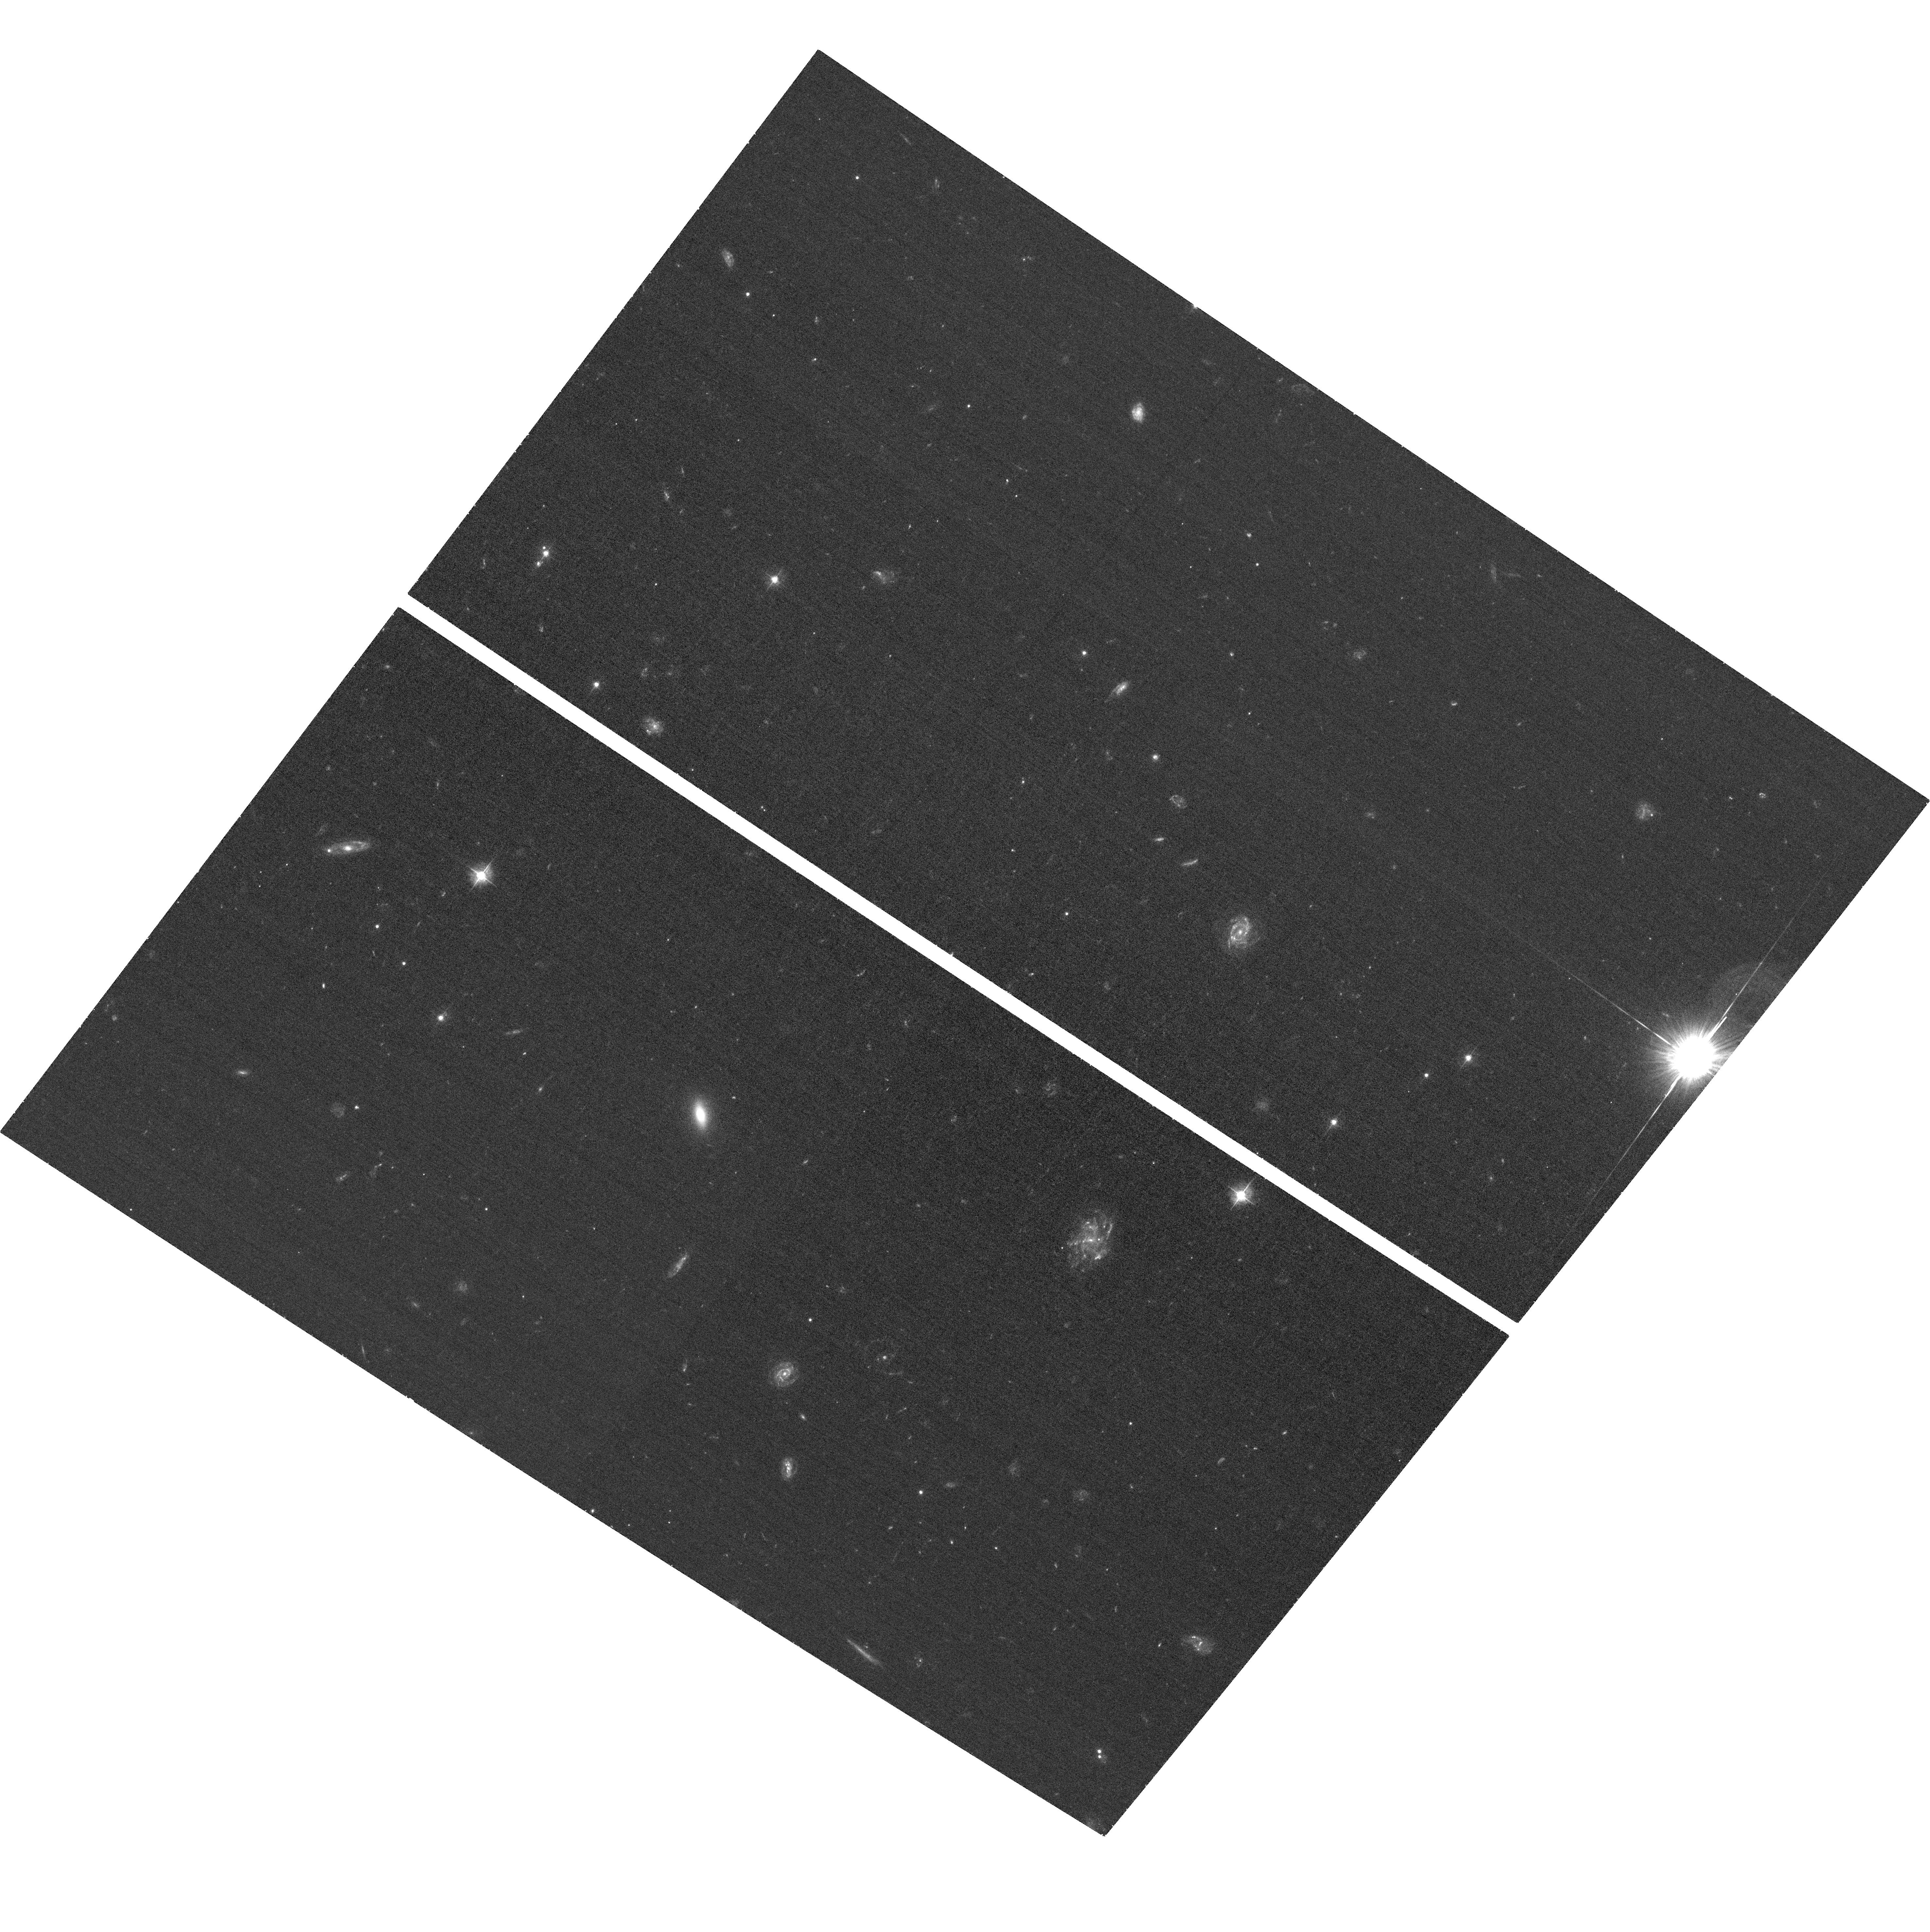
Target: WISELAB1541+14. Instrument: ACS/WFC. Filter: F435W. Exposure: 35 min. Observation ID: hst_12481_06_acs_wfc_f435w_jbrk06

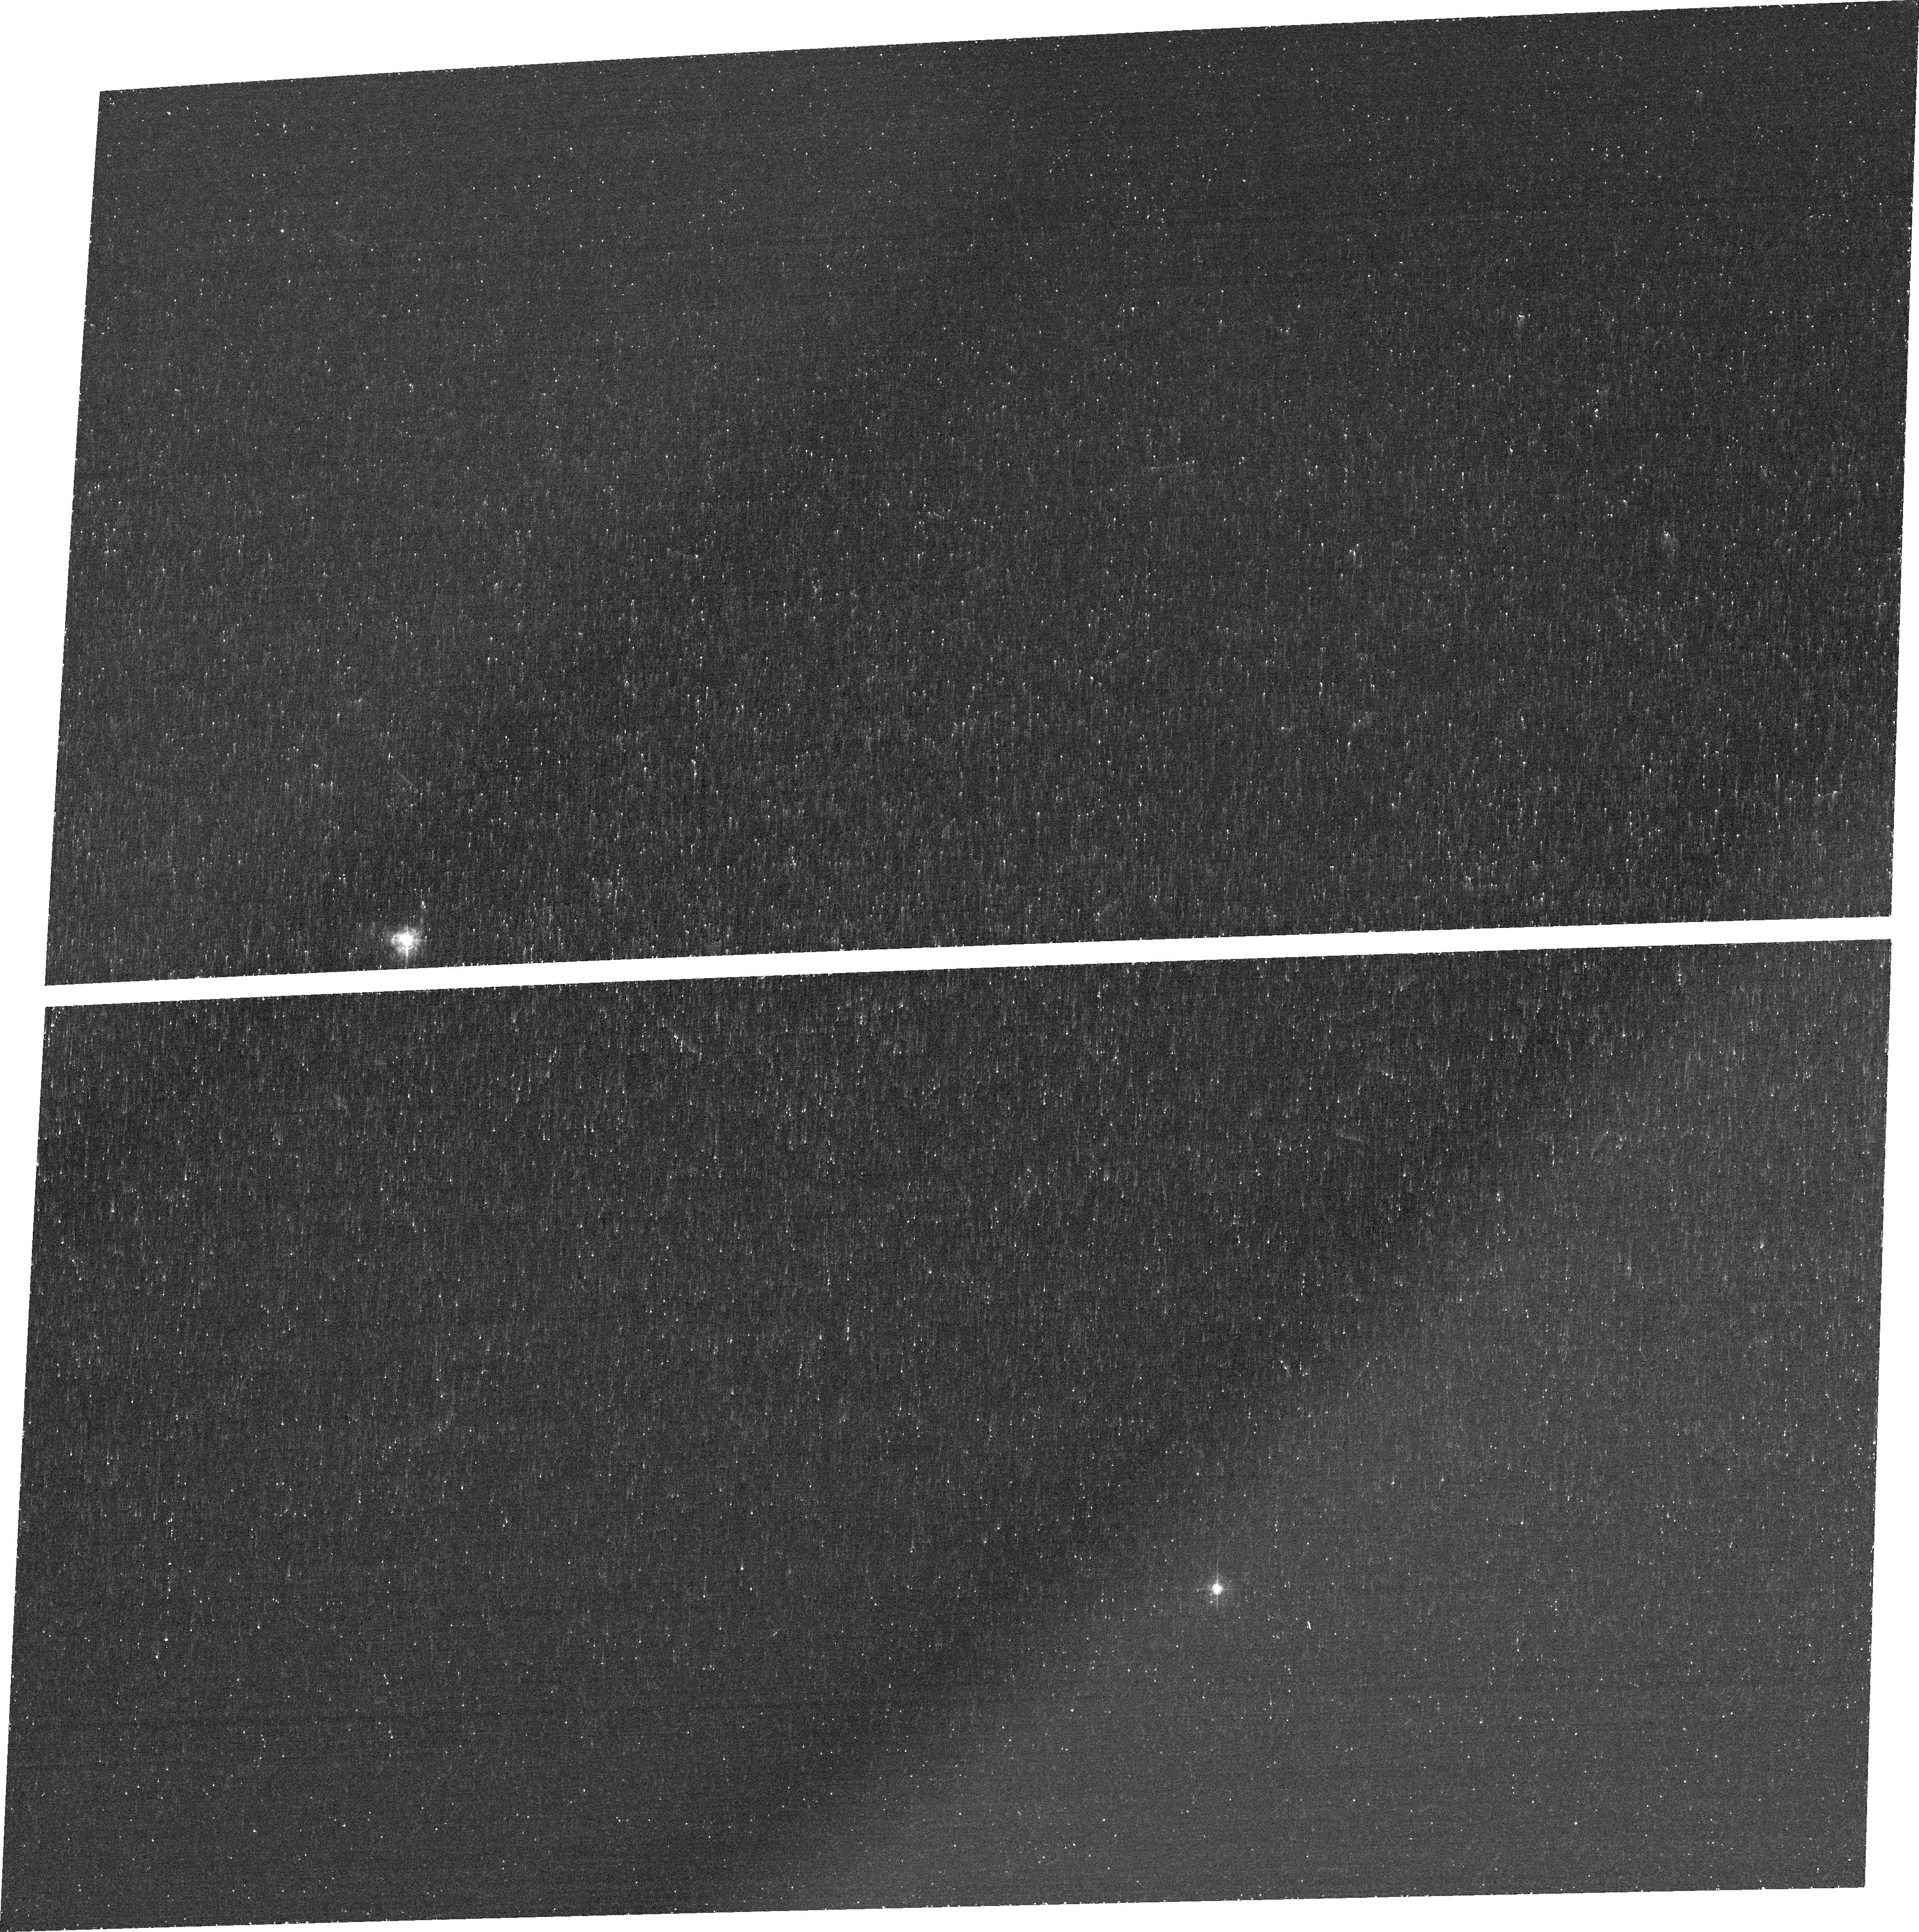
Target: WISELAB1136+42. Instrument: ACS/WFC. Filter: FR423N. Exposure: 44 min. Observation ID: jbrk14010

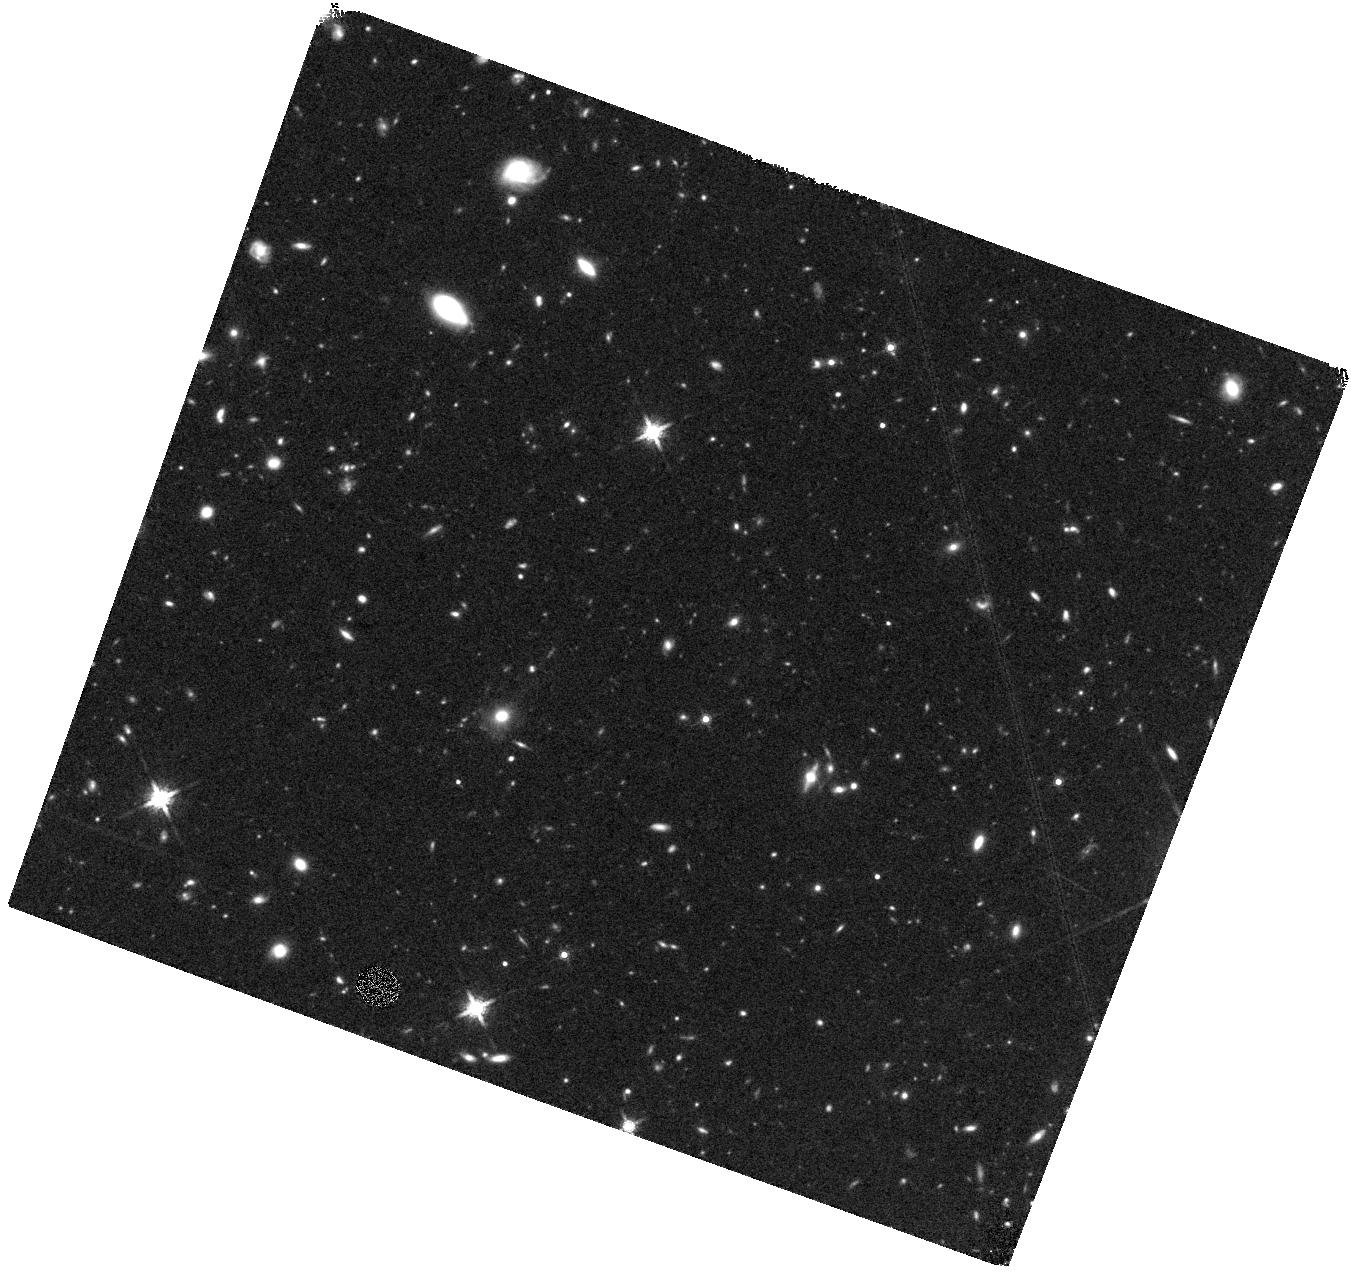
Target: WISELAB0149+23. Instrument: WFC3/IR. Filter: F160W. Exposure: 44 min. Observation ID: hst_12481_09_wfc3_ir_f160w_ibrk09

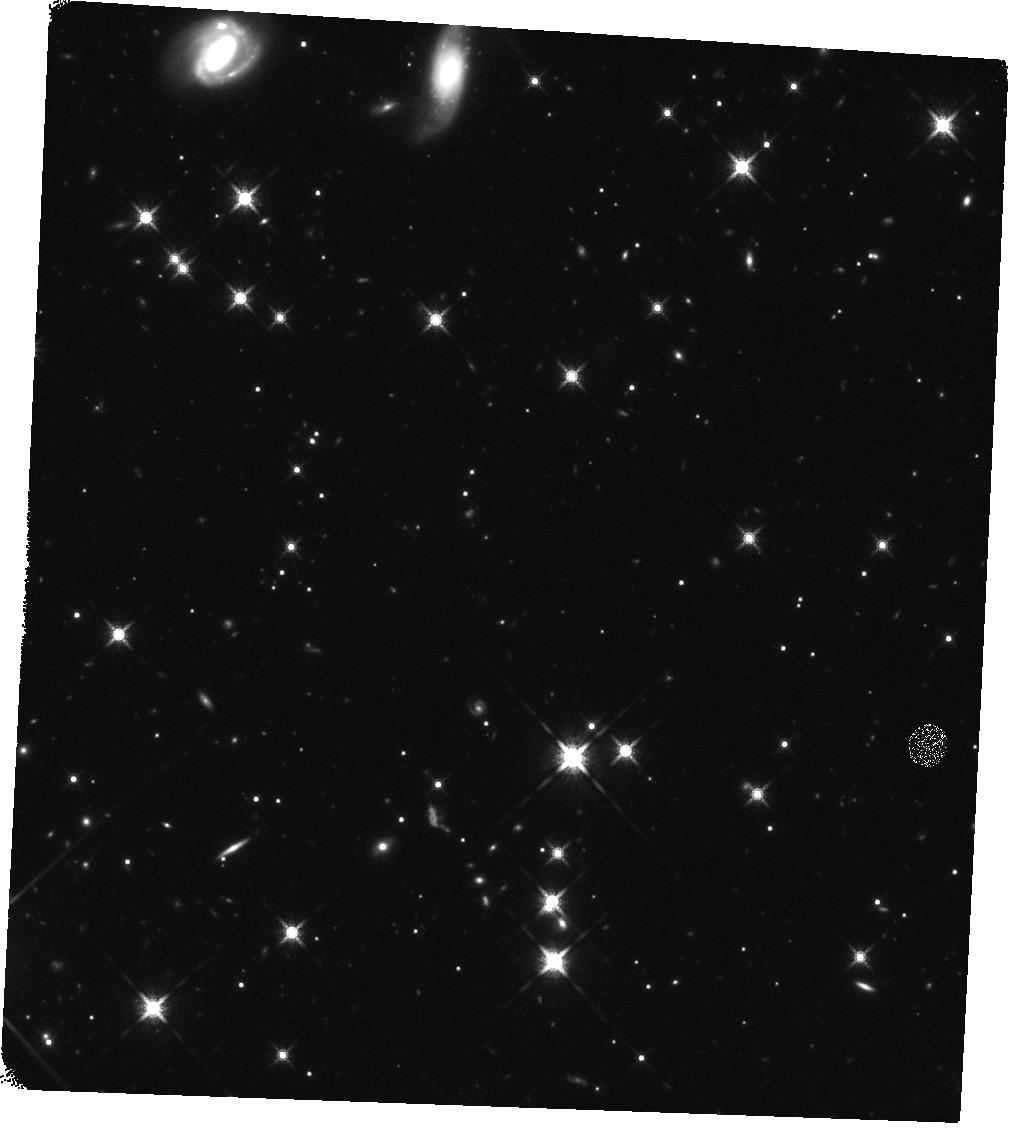
Target: WISELAB1814+34. Instrument: WFC3/IR. Filter: F160W. Exposure: 44 min. Observation ID: hst_12481_01_wfc3_ir_f160w_ibrk01

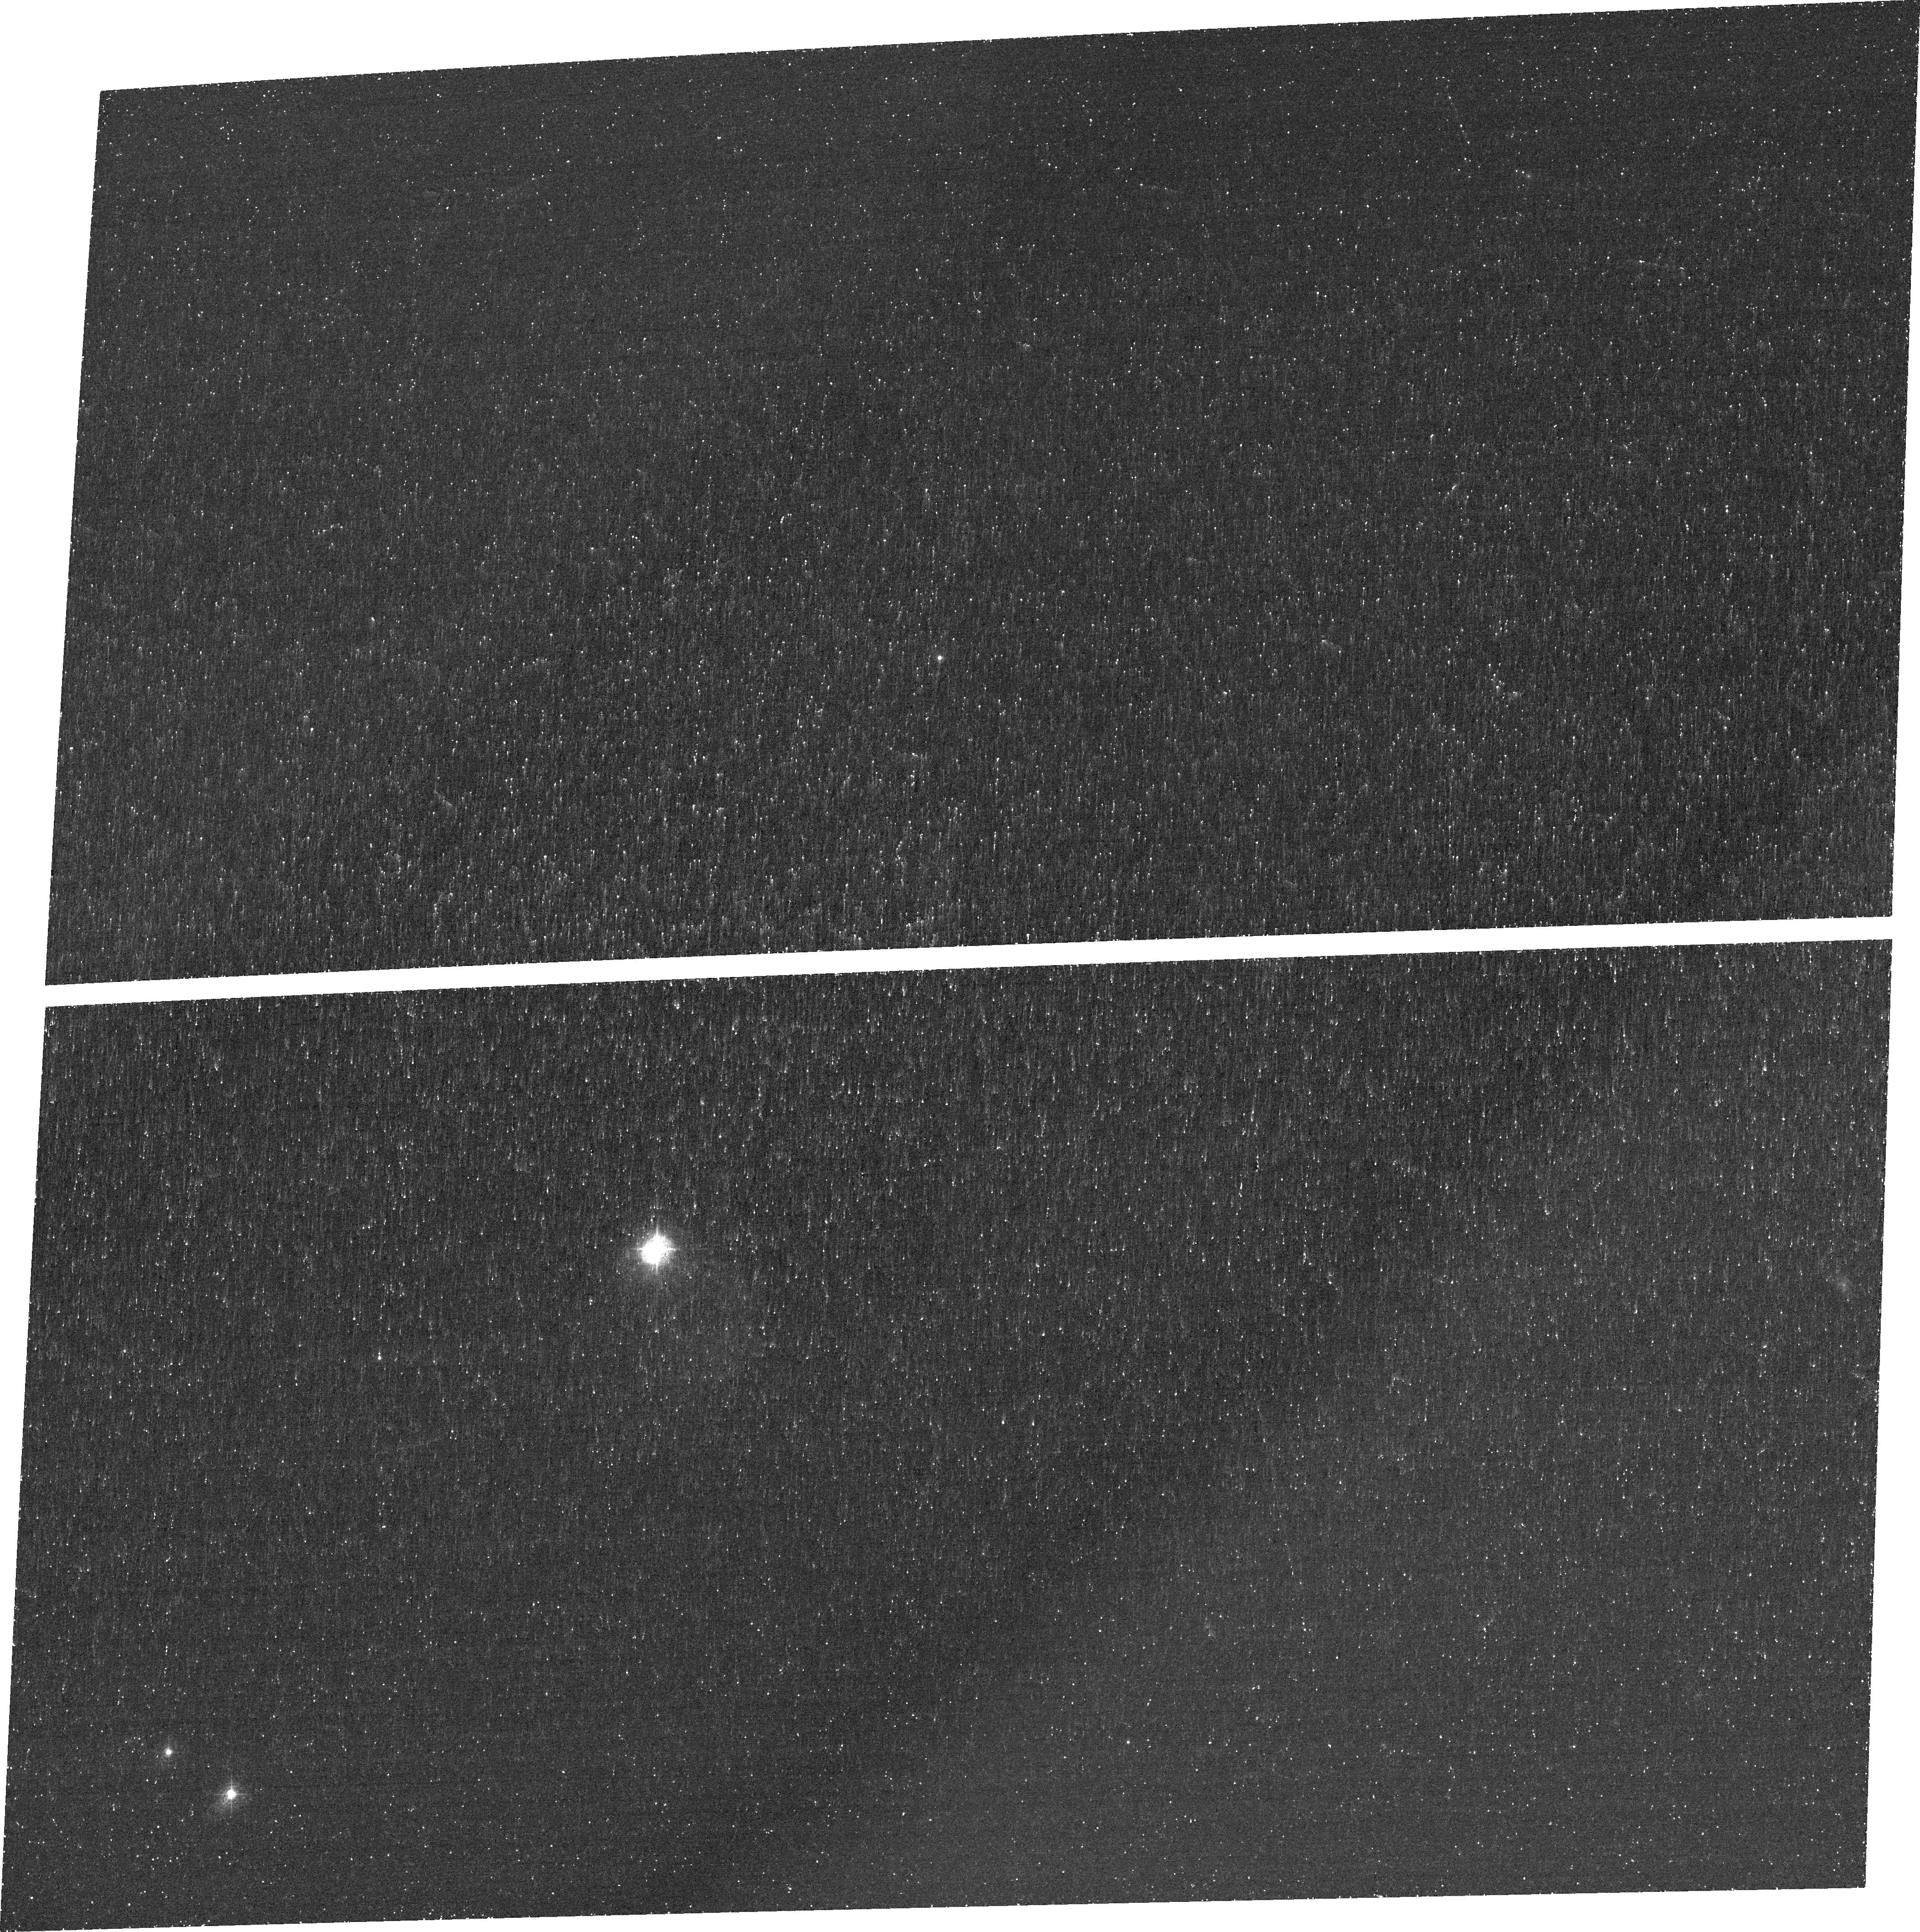
Target: WISELAB1541+14. Instrument: ACS/WFC. Filter: FR388N. Exposure: 45 min. Observation ID: jbrk08020

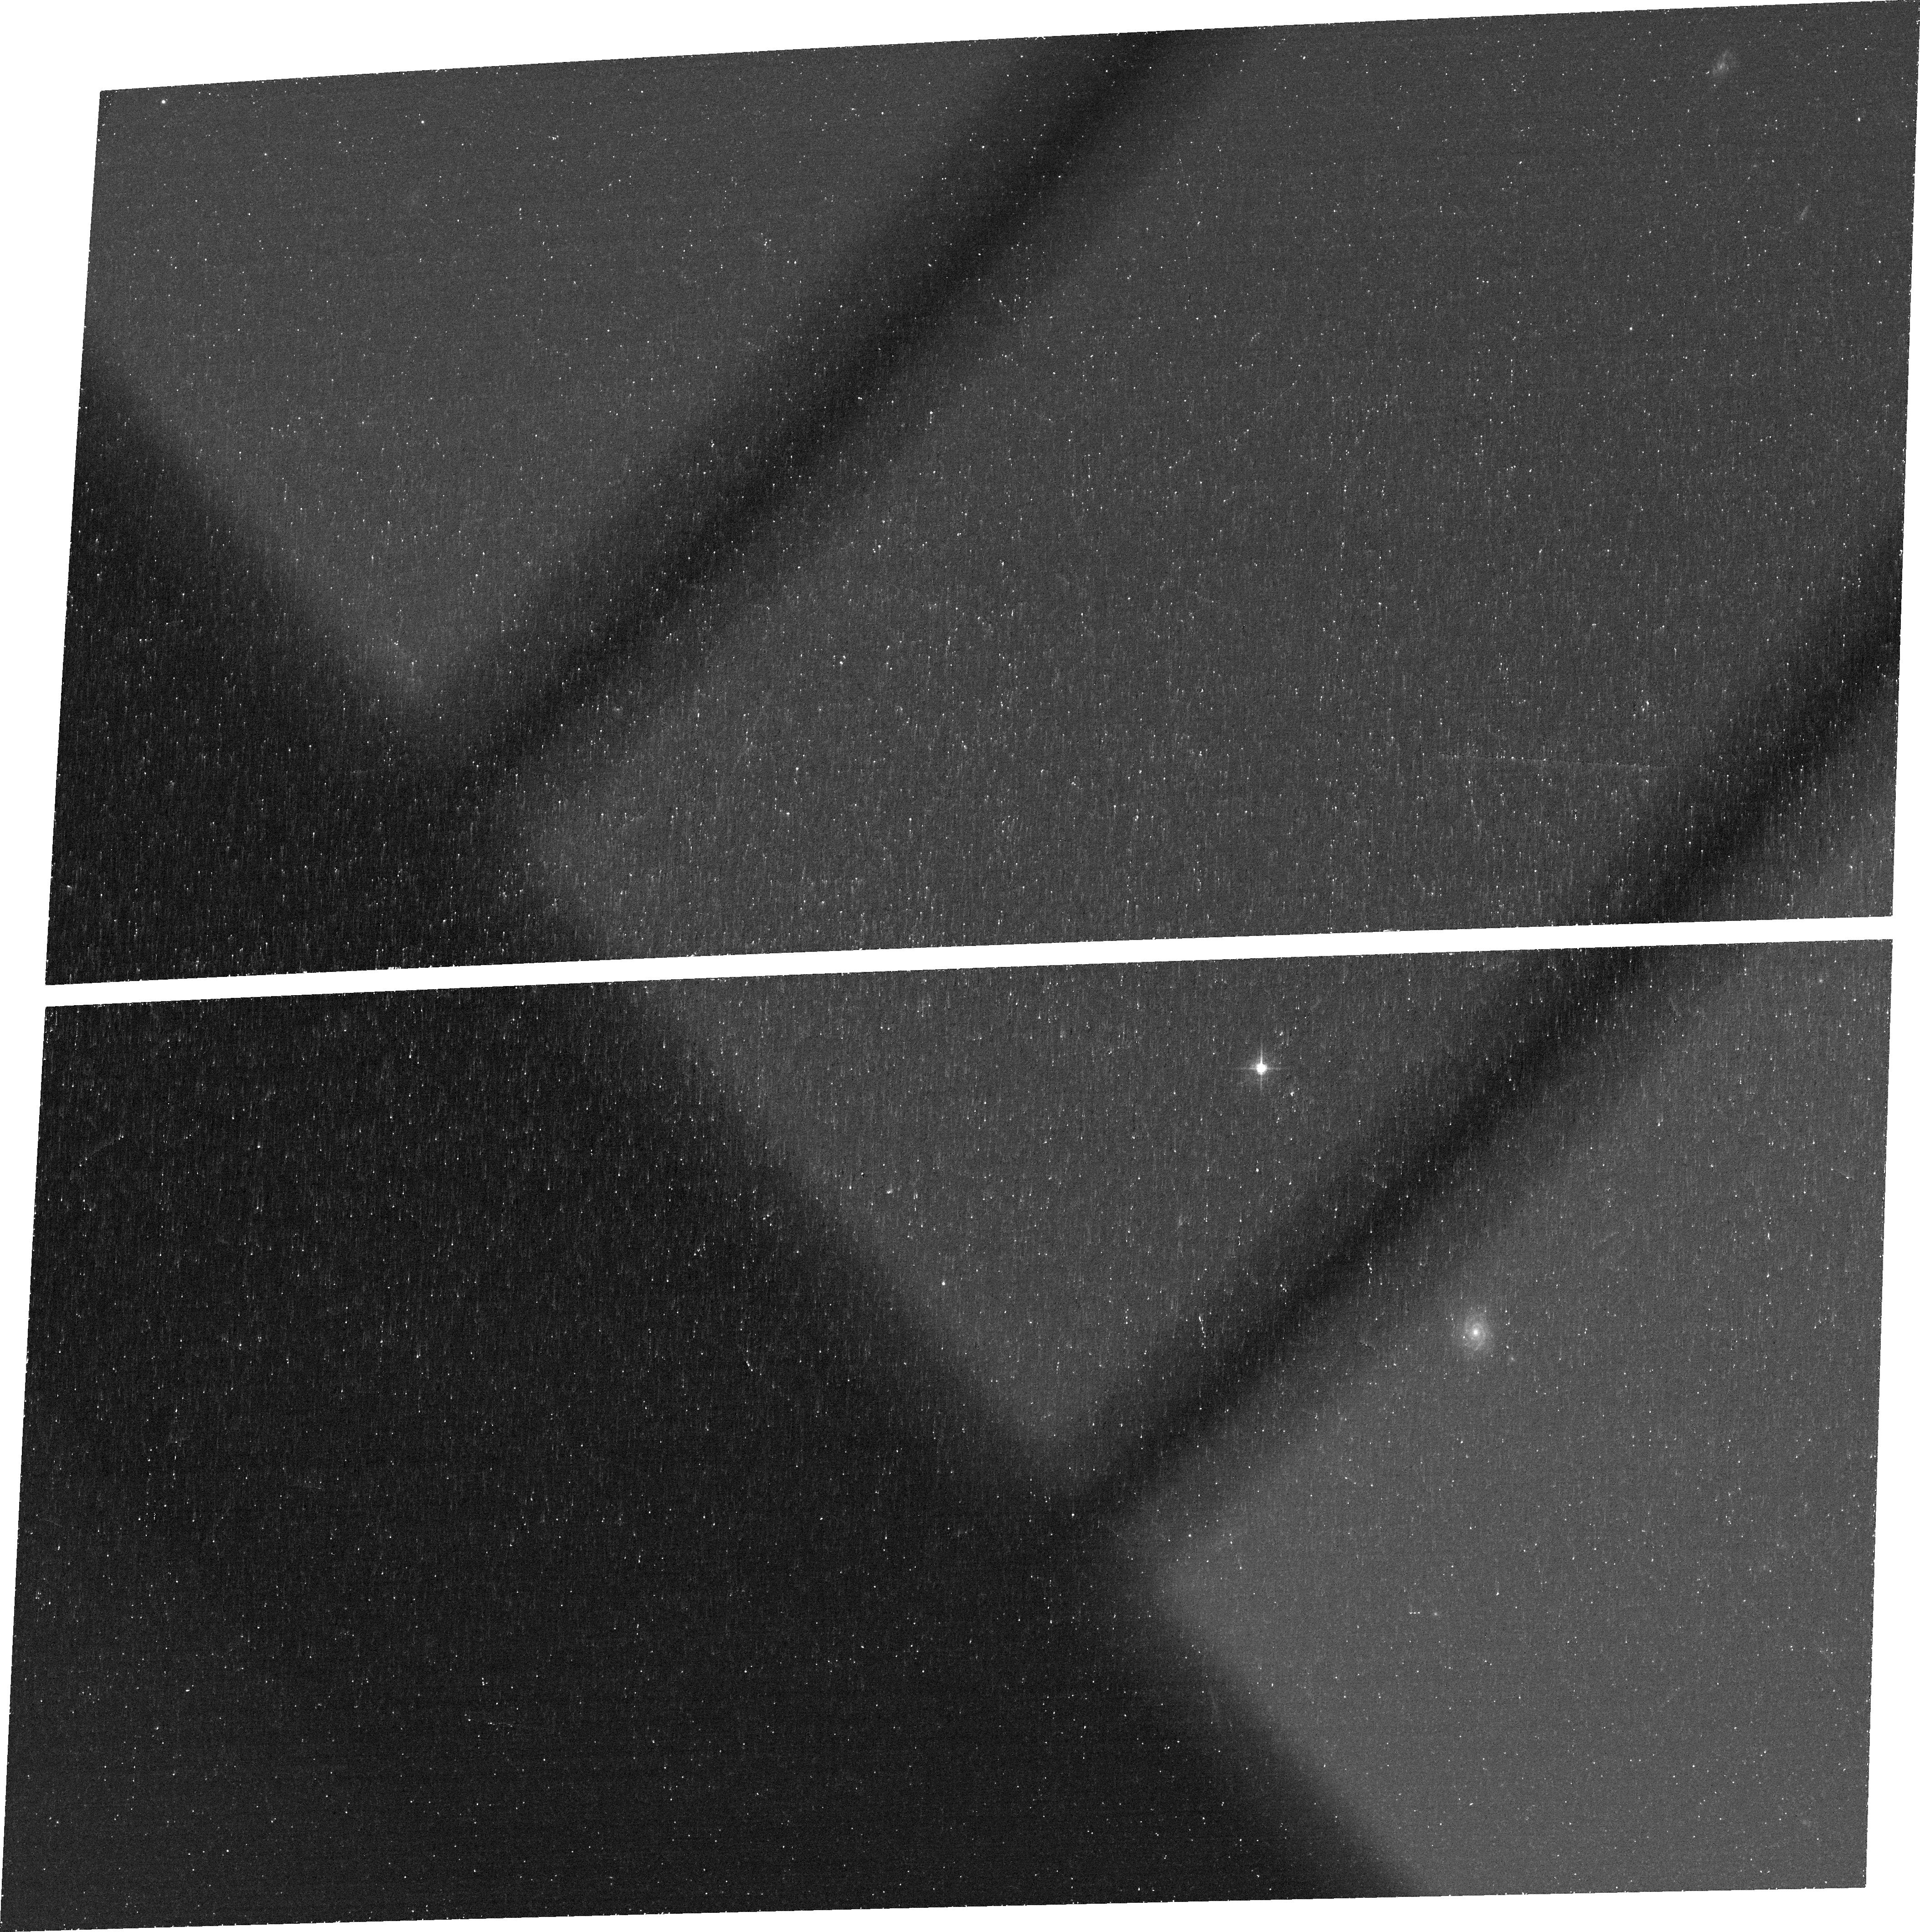
Target: WISELAB0149+23. Instrument: ACS/WFC. Filter: FR505N. Exposure: 45 min. Observation ID: jbrk11020

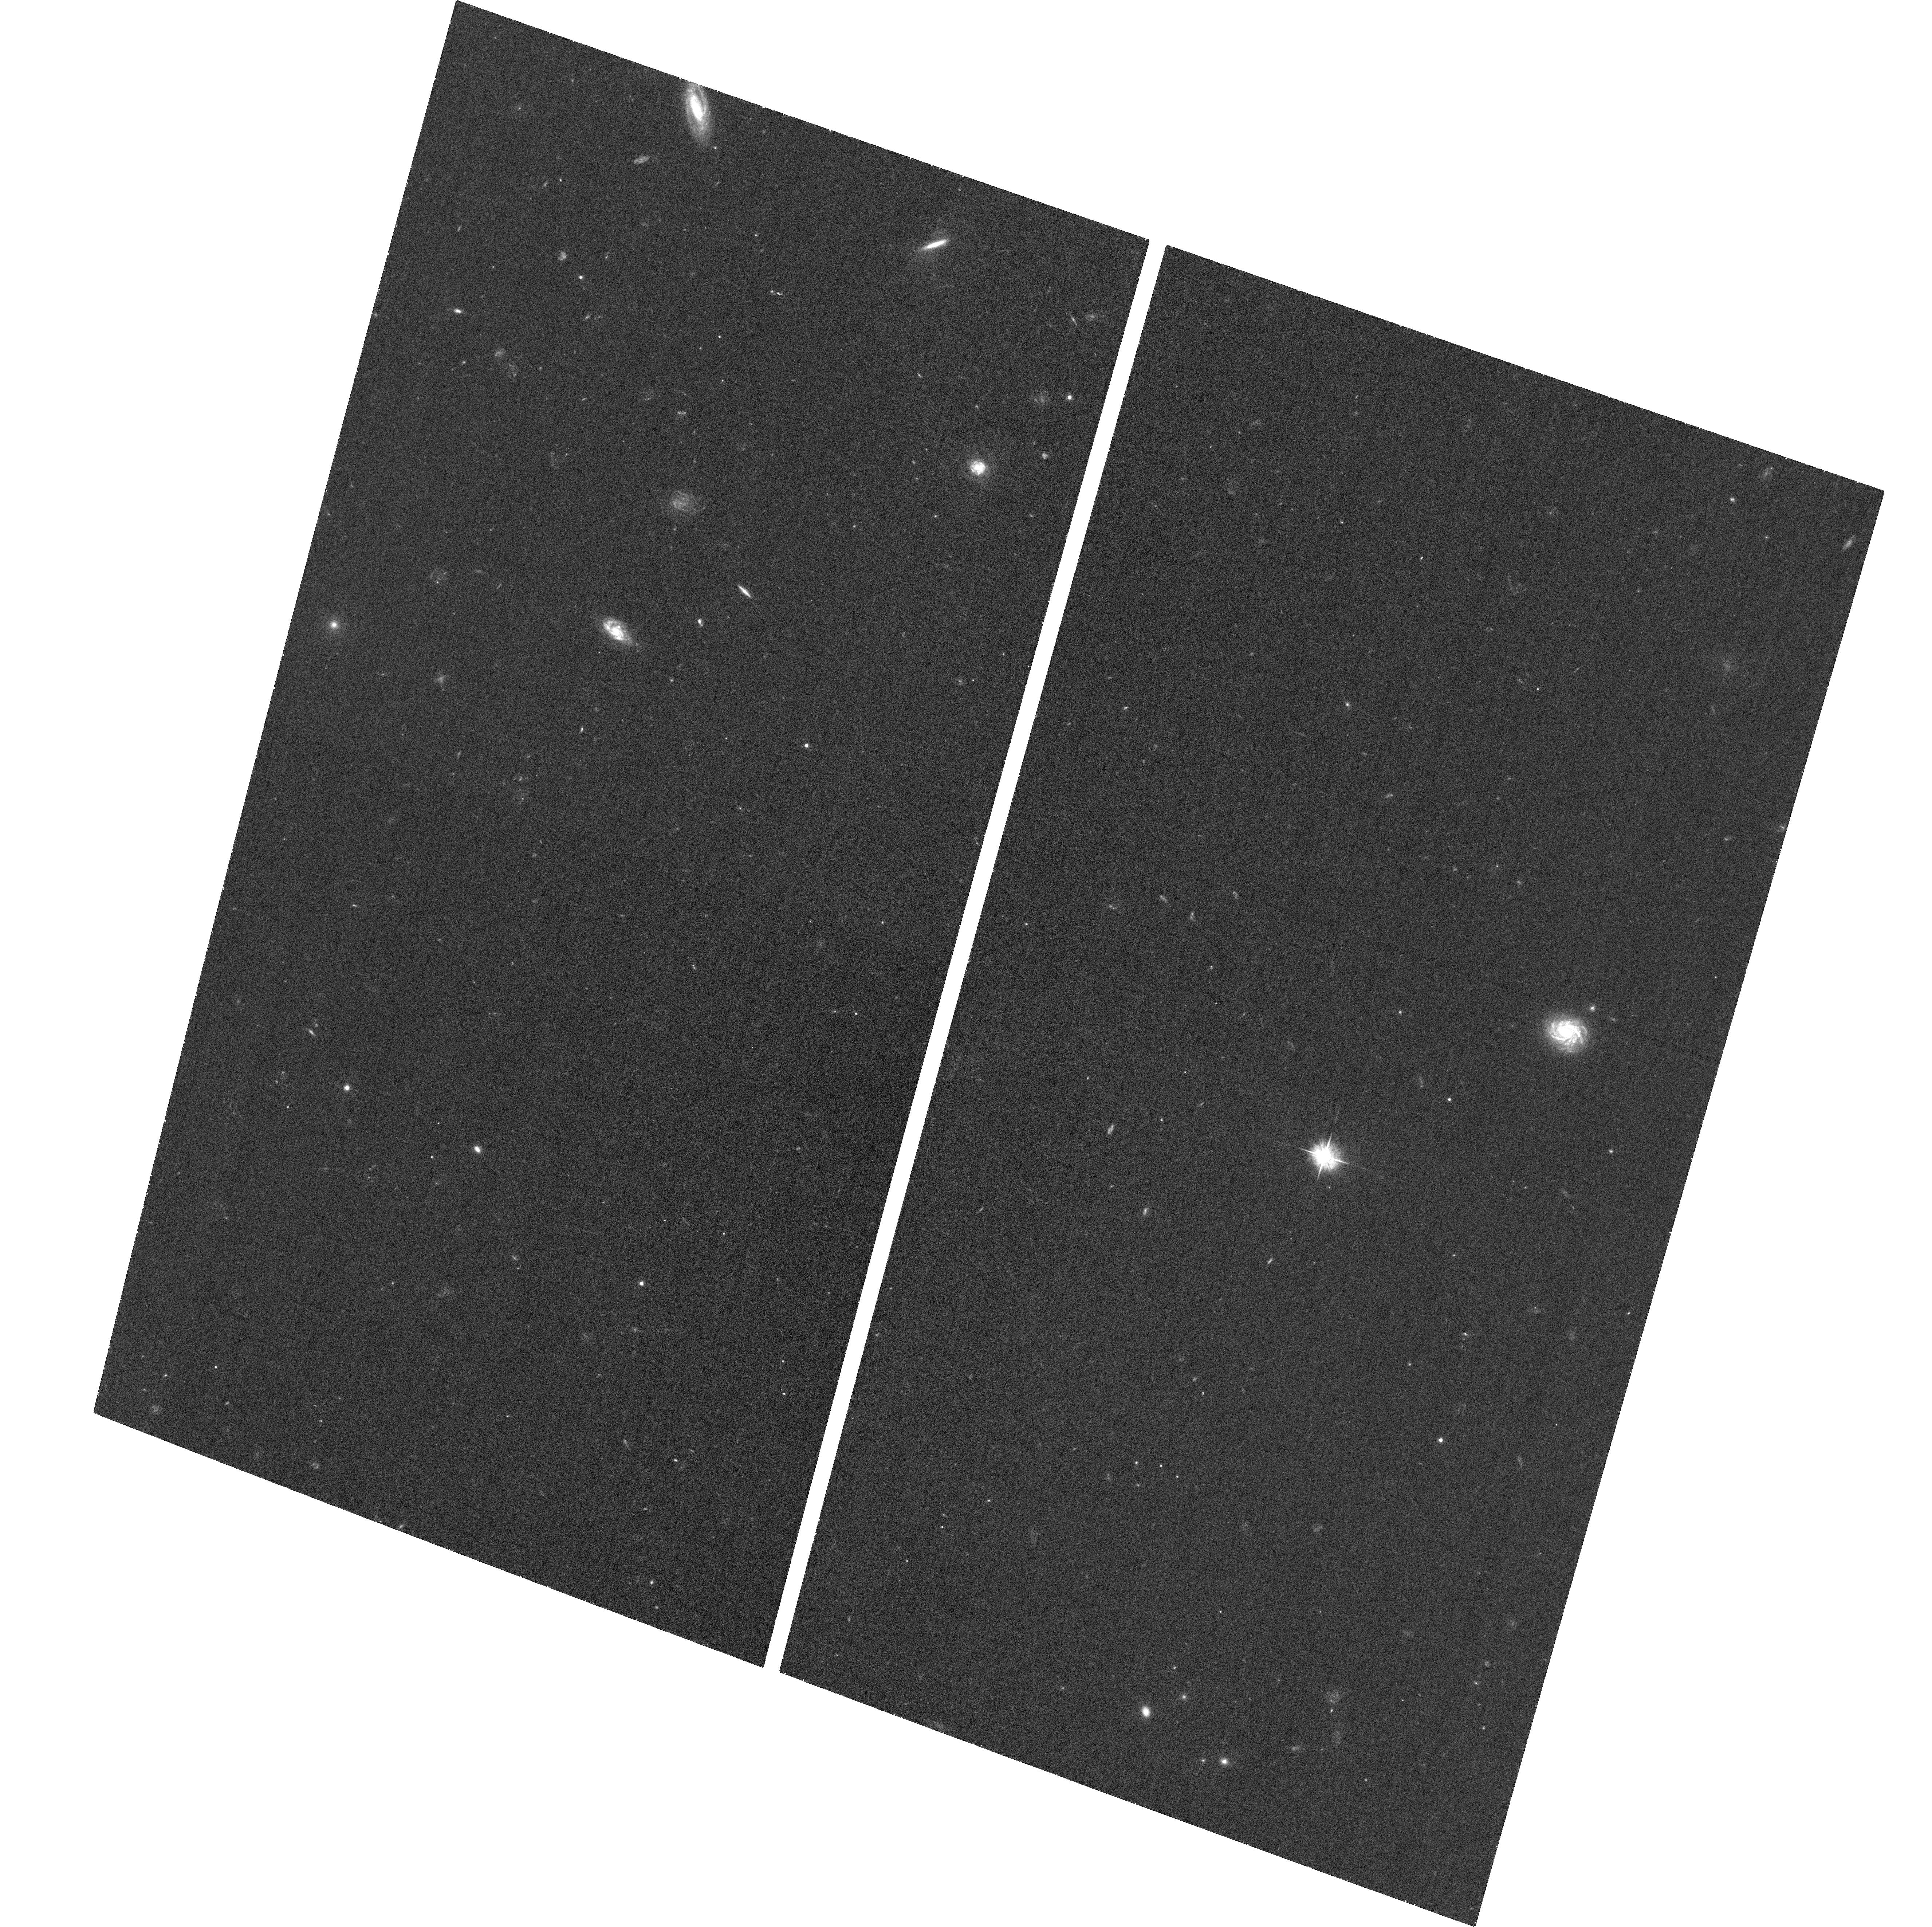
Target: WISELAB0149+23. Instrument: ACS/WFC. Filter: F475W. Exposure: 35 min. Observation ID: hst_12481_10_acs_wfc_f475w_jbrk10

WISE-Selected Lyman-alpha Blobs: An Extreme Dusty Population at High-z (PI: Bridge, Carrie)

We have recently discovered a new class of WISE-selected dusty Ly-alpha emitters (LAEs) and Ly-alpha ``blobs'' (LABs; >50 kpc). These systems have mid- and far-IR properties unlike other populations at z>2. They are likely to be amongst the most luminous galaxies in the Universe, making them unique laboratories for studying feedback, gas processing and accretion. We propose a unified HST program of narrow-band Ly-alpha imaging, UV continuum broad-band imaging and near-IR imaging to improve our understanding of these rare systems and place them in context with the related populations of sub-mm galaxies, and Lyman-break galaxies. We request 4 orbits to image WISE discovered LABs with WFC3 (F160W) and 20 orbits with the ACS ramp and broad-band filters to map the Ly-alpha morphology for the 4 largest and most luminous WISE LABs. The 0.5-kpc resolution ACS-ramp imaging will reveal the spatial distribution of their strong Ly-alpha emission, and will dissect their complex ISM on scales that are not possible to address from ground-based observatories. If powerful AGN outflows are at work the Ly-alpha morphology will be collimated, in contrast to star-burst driven winds which will have larger opening angles, and clumpy line-emitting structures. The near-IR WFC3 imaging will allow us to characterize the formation processes via an assessment of the morpholgy, environment, and stellar popuation of this cosmological signpost population.